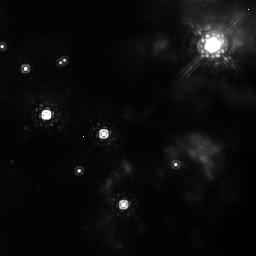
Target: BN-S2. Instrument: NICMOS/NIC2. Filter: POL0L. Exposure: 13 min. Observation ID: n8ni02010

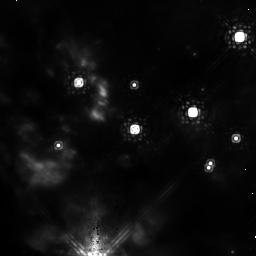
Target: BN-S1. Instrument: NICMOS/NIC2. Filter: POL120L. Exposure: 13 min. Observation ID: n8ni01020

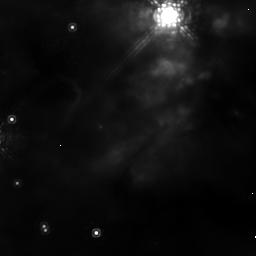
Target: BN-N2. Instrument: NICMOS/NIC2. Filter: POL120L. Exposure: 13 min. Observation ID: n8ni04020

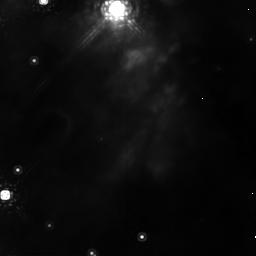
Target: BN-N1. Instrument: NICMOS/NIC2. Filter: POL120L. Exposure: 13 min. Observation ID: n8ni03020

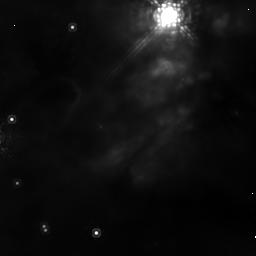
Target: BN-N2. Instrument: NICMOS/NIC2. Filter: POL240L. Exposure: 12 min. Observation ID: n8ni04030

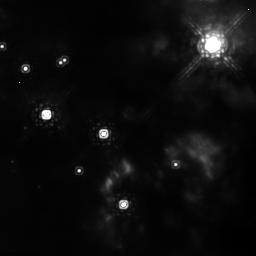
Target: BN-S2. Instrument: NICMOS/NIC2. Filter: POL120L. Exposure: 13 min. Observation ID: n8ni02020

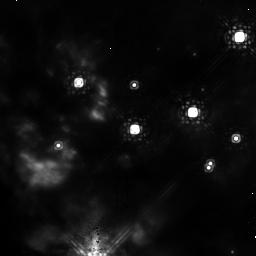
Target: BN-S1. Instrument: NICMOS/NIC2. Filter: POL0L. Exposure: 13 min. Observation ID: n8ni01010

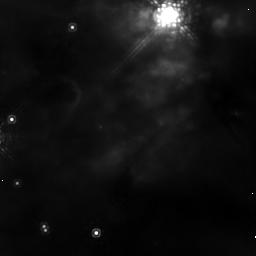
Target: BN-N2. Instrument: NICMOS/NIC2. Filter: POL0L. Exposure: 13 min. Observation ID: n8ni04010

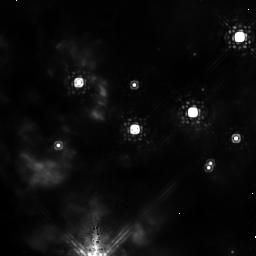
Target: BN-S1. Instrument: NICMOS/NIC2. Filter: POL240L. Exposure: 12 min. Observation ID: n8ni01030

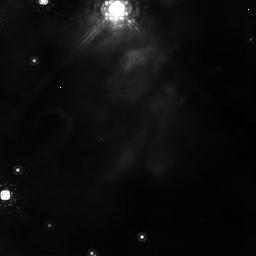
Target: BN-N1. Instrument: NICMOS/NIC2. Filter: POL240L. Exposure: 12 min. Observation ID: n8ni03030

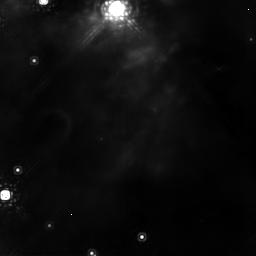
Target: BN-N1. Instrument: NICMOS/NIC2. Filter: POL0L. Exposure: 13 min. Observation ID: n8ni03010

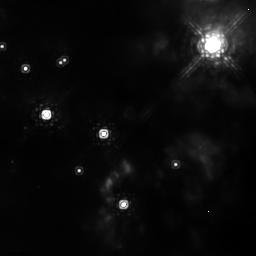
Target: BN-S2. Instrument: NICMOS/NIC2. Filter: POL240L. Exposure: 12 min. Observation ID: n8ni02030

A Search for the Exciting Sources in OMC-1 through NICMOS Polarization Measurements (PI: Simpson, Janet)

Orion contains the site of the nearest region of massive star formation to the Sun; only here can this pivotal process in galactic evolution be studied at the highest resolution. There are 10^5 solar luminosities of radiation emitted from the Orion Molecular Cloud (OMC-1), possibly from a young massive star or protostar, or possibly from several, less luminous sources. Either way, the powering source(s) in the closest site of massive star formation has still not yet been identified. Here we propose to apply a new tool to determine which, of several prospective sources, might prove to be the heart of OMC-1. The sources cannot be seen directly because they lie in, or behind, a warm, dense molecular cloud. However, their presence can be inferred in polarized light, through the manner in which light is scattered off neighboring clouds. Heretofore, the spatial resolution has not been adequate to identify the locations of individual stars. We propose to use the NICMOS polarizers combined with the high spatial resolution of HST to achieve this, in spite of the high density of candidate objects in the core of Orion. The demands of accurately measuring the polarization vectors of small, diffuse objects relative to the surrounding background from dust-scattered light requires the high Strehl ratio and stable point-spread function only achievable from space.